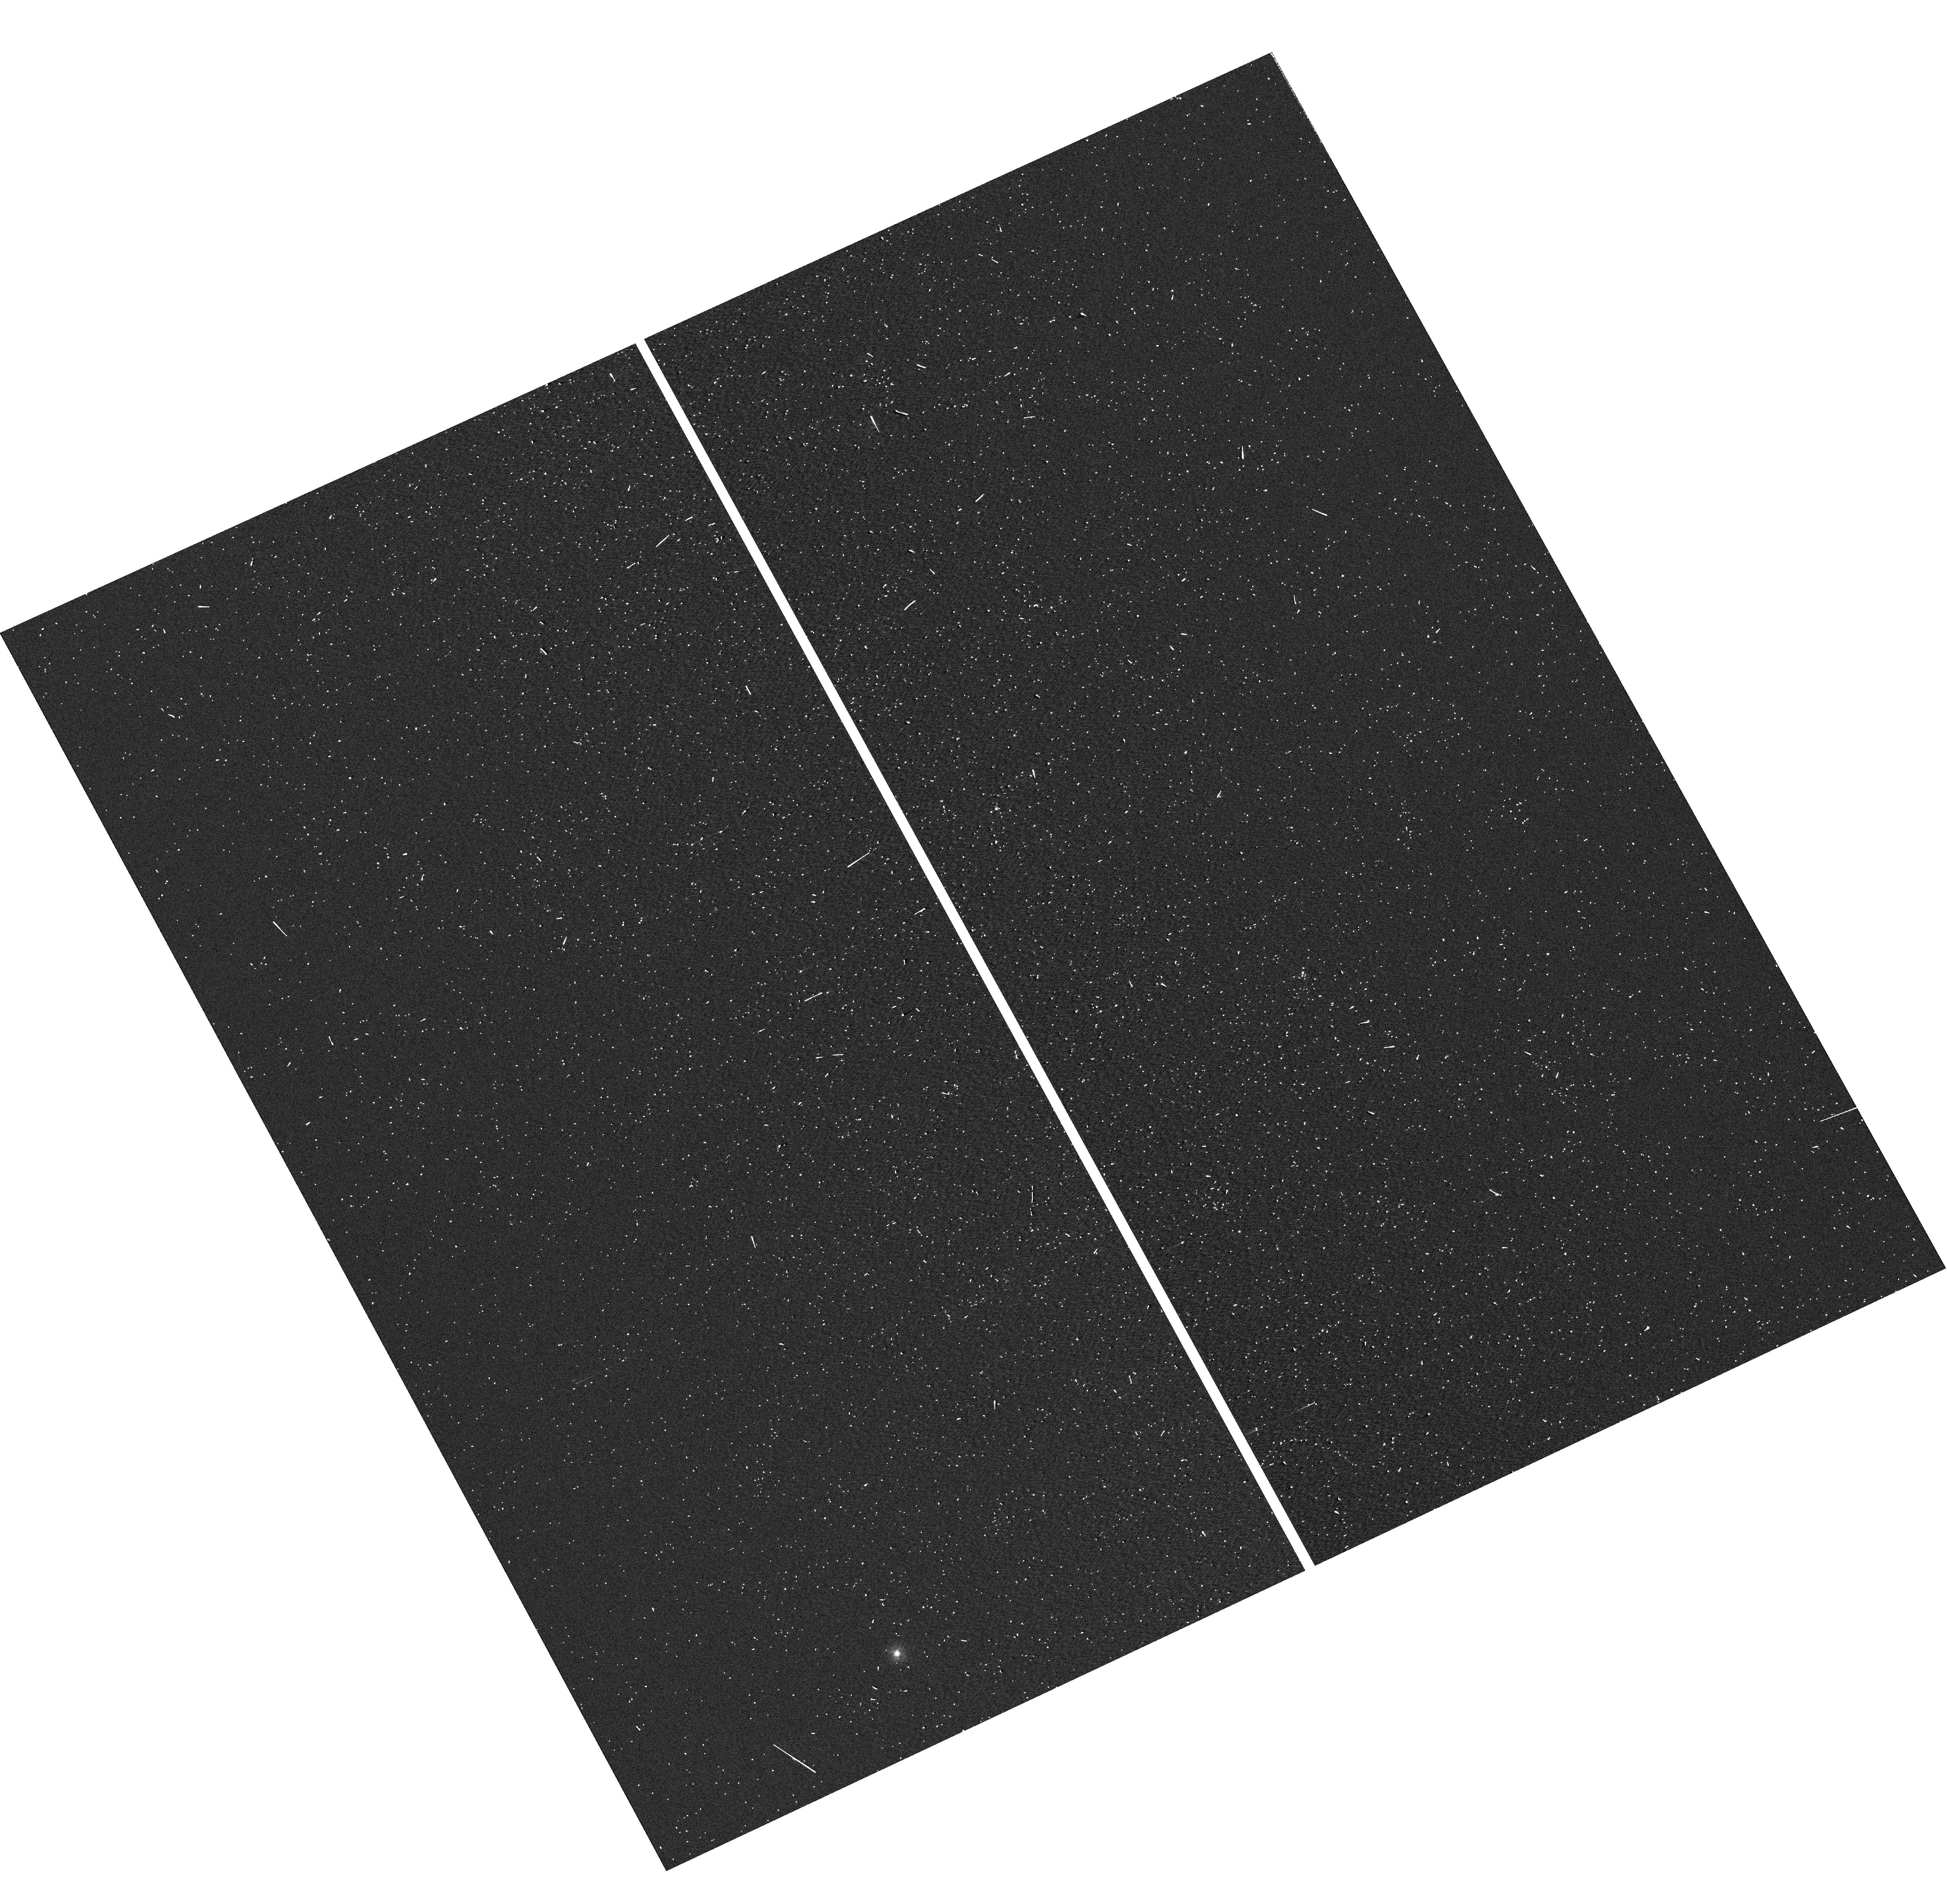
Target: PTF11RKS. Instrument: WFC3/UVIS. Filter: F300X. Exposure: 1 min. Observation ID: hst_12524_01_wfc3_uvis_f300x_ibr501

Enabling High-z Discoveries Through UV Spectroscopy of Low-Redshift Super-Luminous Supernovae (PI: Quimby, Robert M.)

A new class of stellar outbursts dwarfing the most powerful supernovae observed in the past century has recently been uncovered by wide field optical imaging surveys. With peak luminosities in excess of 10^44 erg/s and total radiative outputs greater than 10^51 erg, these events push the limits of conventional supernova explosion theory. A few of these events have now been monitored by Swift, and these observations reveal high-UV luminosities as well. These super-luminous supernovae (SLSNe) are thus of great potential interest for probing the high redshift universe, but current constraints on their (time-variable) UV spectral energy distributions are weak. This leads to significant uncertainties as to the observational signatures of high-redshift SLSNe in optical or IR studies. To address this, we propose a ToO program for NUV spectroscopy to follow-up new SLSNe discoveries in Cycle 19 supplemented with Swift UV photometry and ground based optical imaging and spectroscopy from the Keck and Palomar observatories.